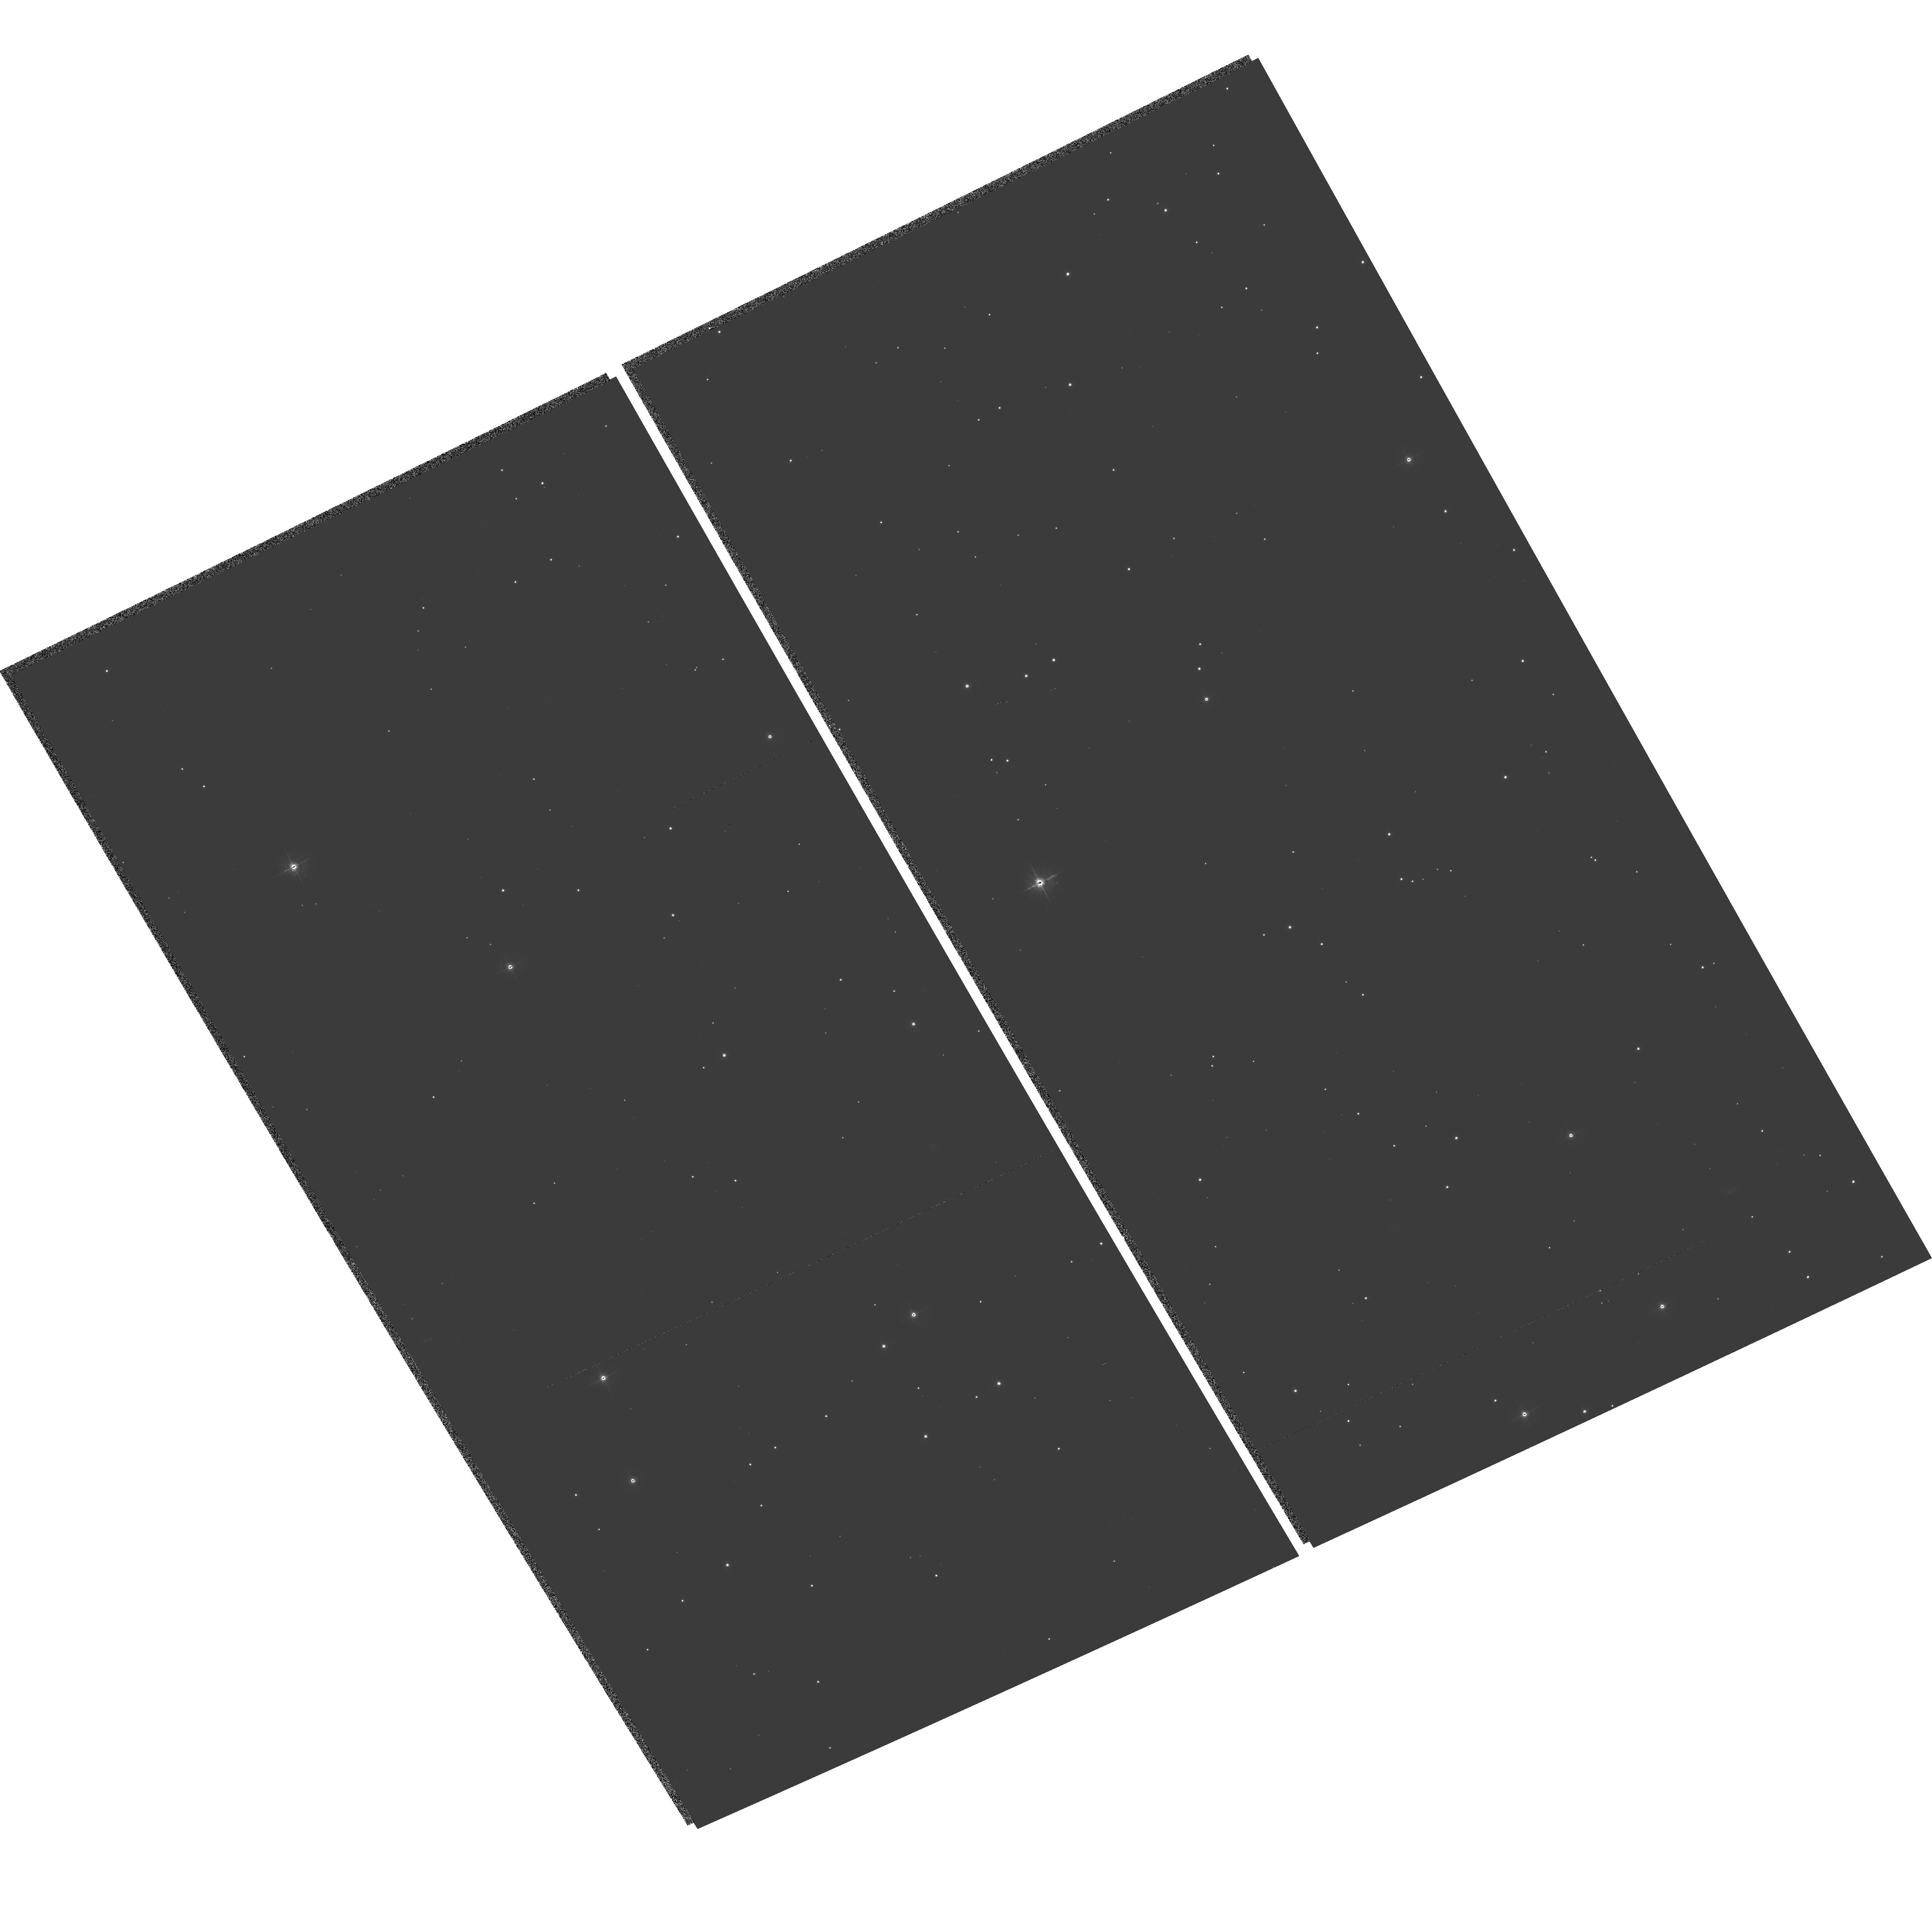
Target: SN-1006
Instrument: ACS/WFC
Filter: F555W
Exposure: 34 min
Observation ID: hst_9729_05_acs_wfc_f555w_j8s905

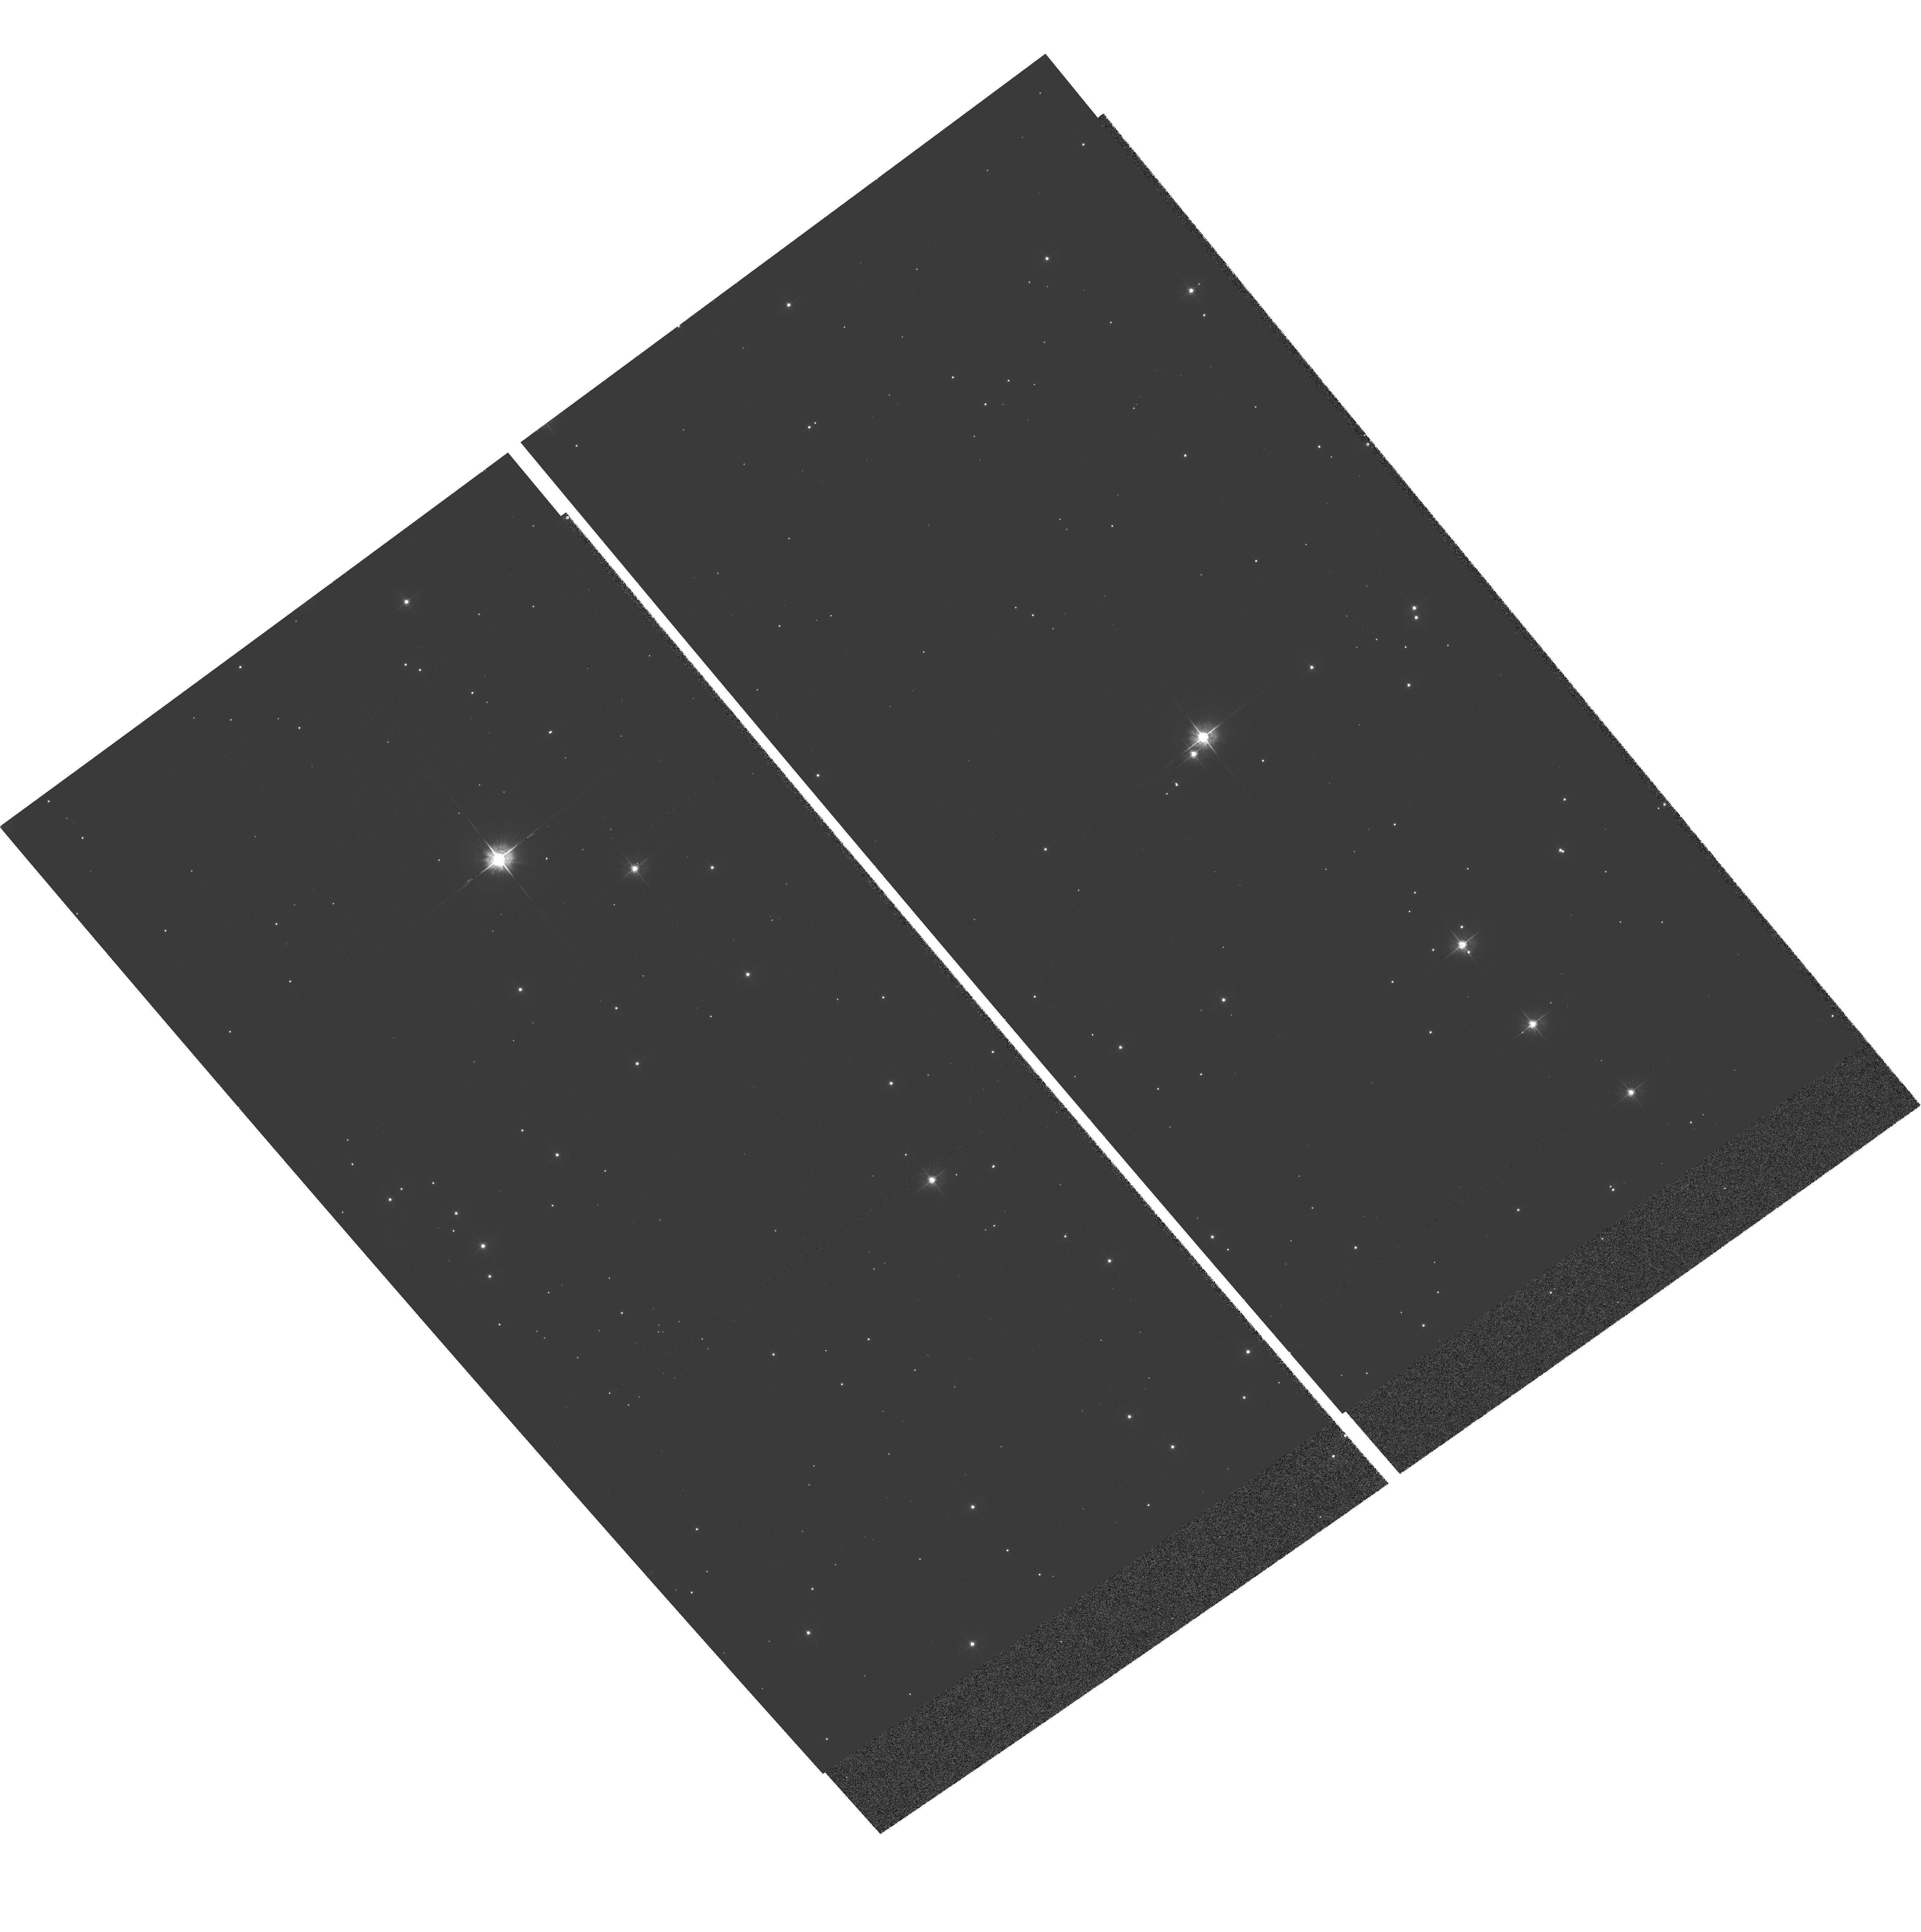
Target: SN-1572A-WFPC2
Instrument: ACS/WFC
Filter: F555W
Exposure: 25 min
Observation ID: hst_9729_03_acs_wfc_f555w_j8s903

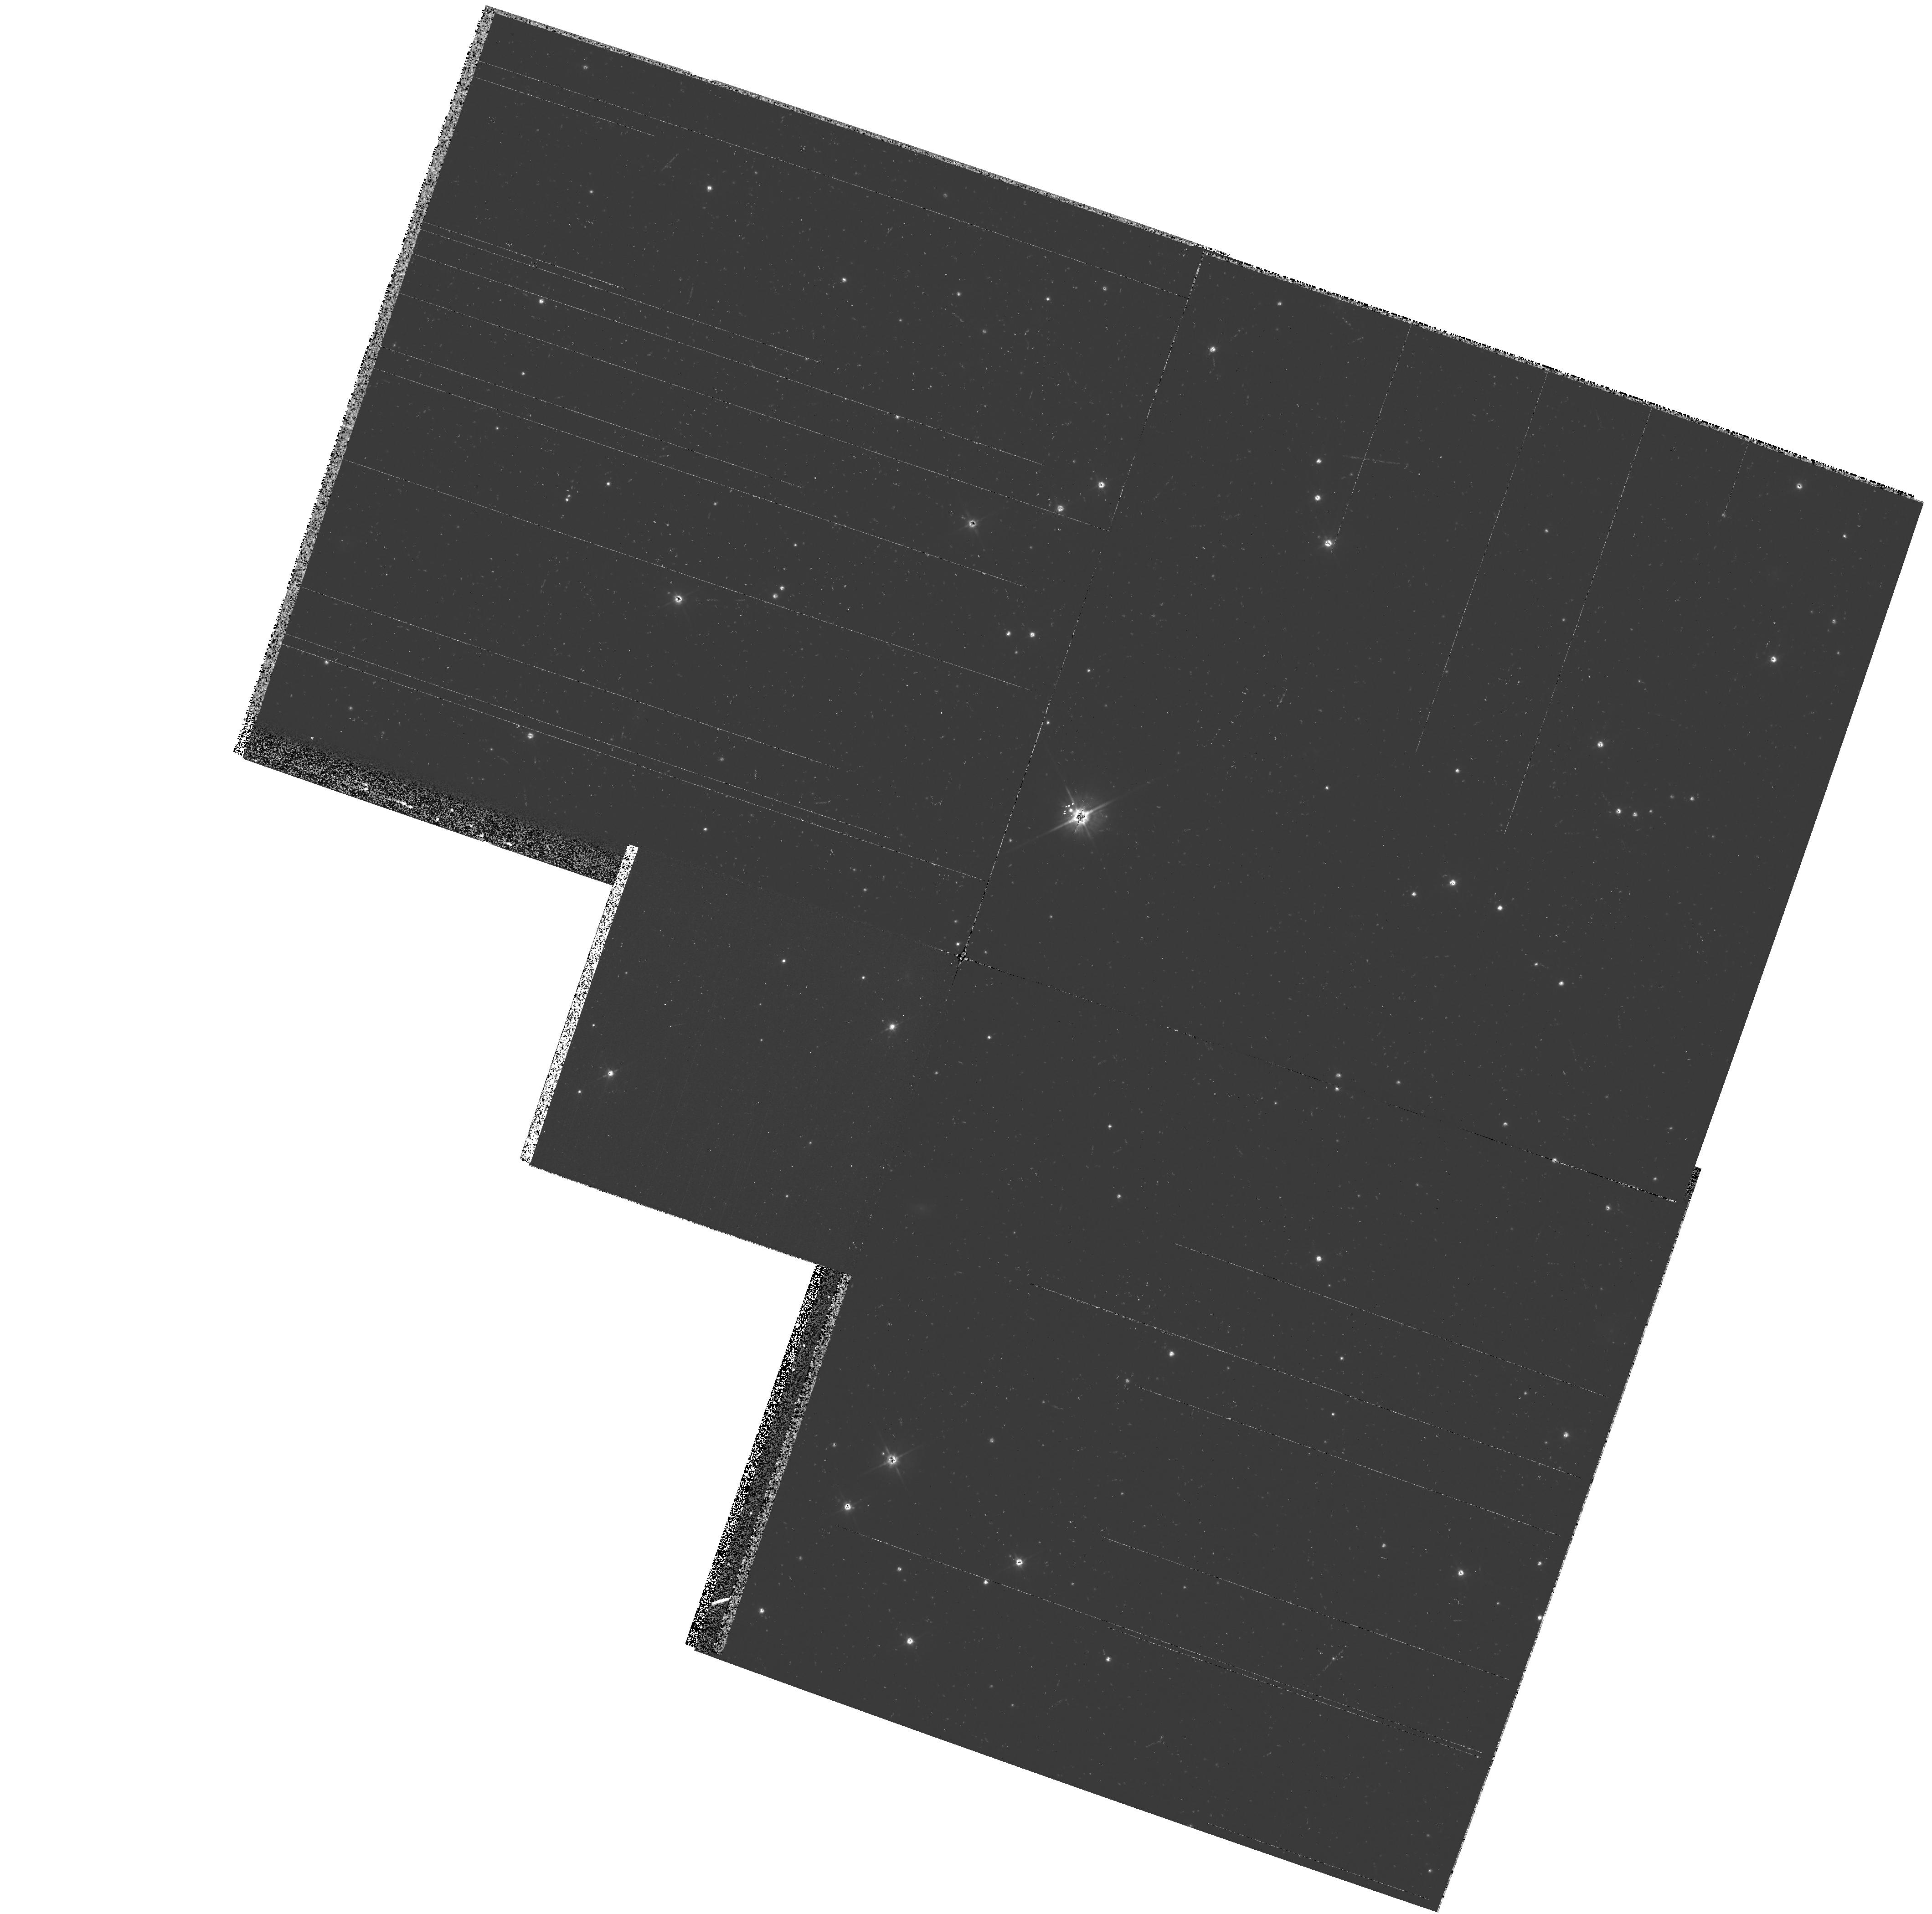
Target: SN-1006
Instrument: WFPC2/PC
Filter: F555W
Exposure: 13 min
Observation ID: hst_9729_04_wfpc2_pc_f555w_u8s904

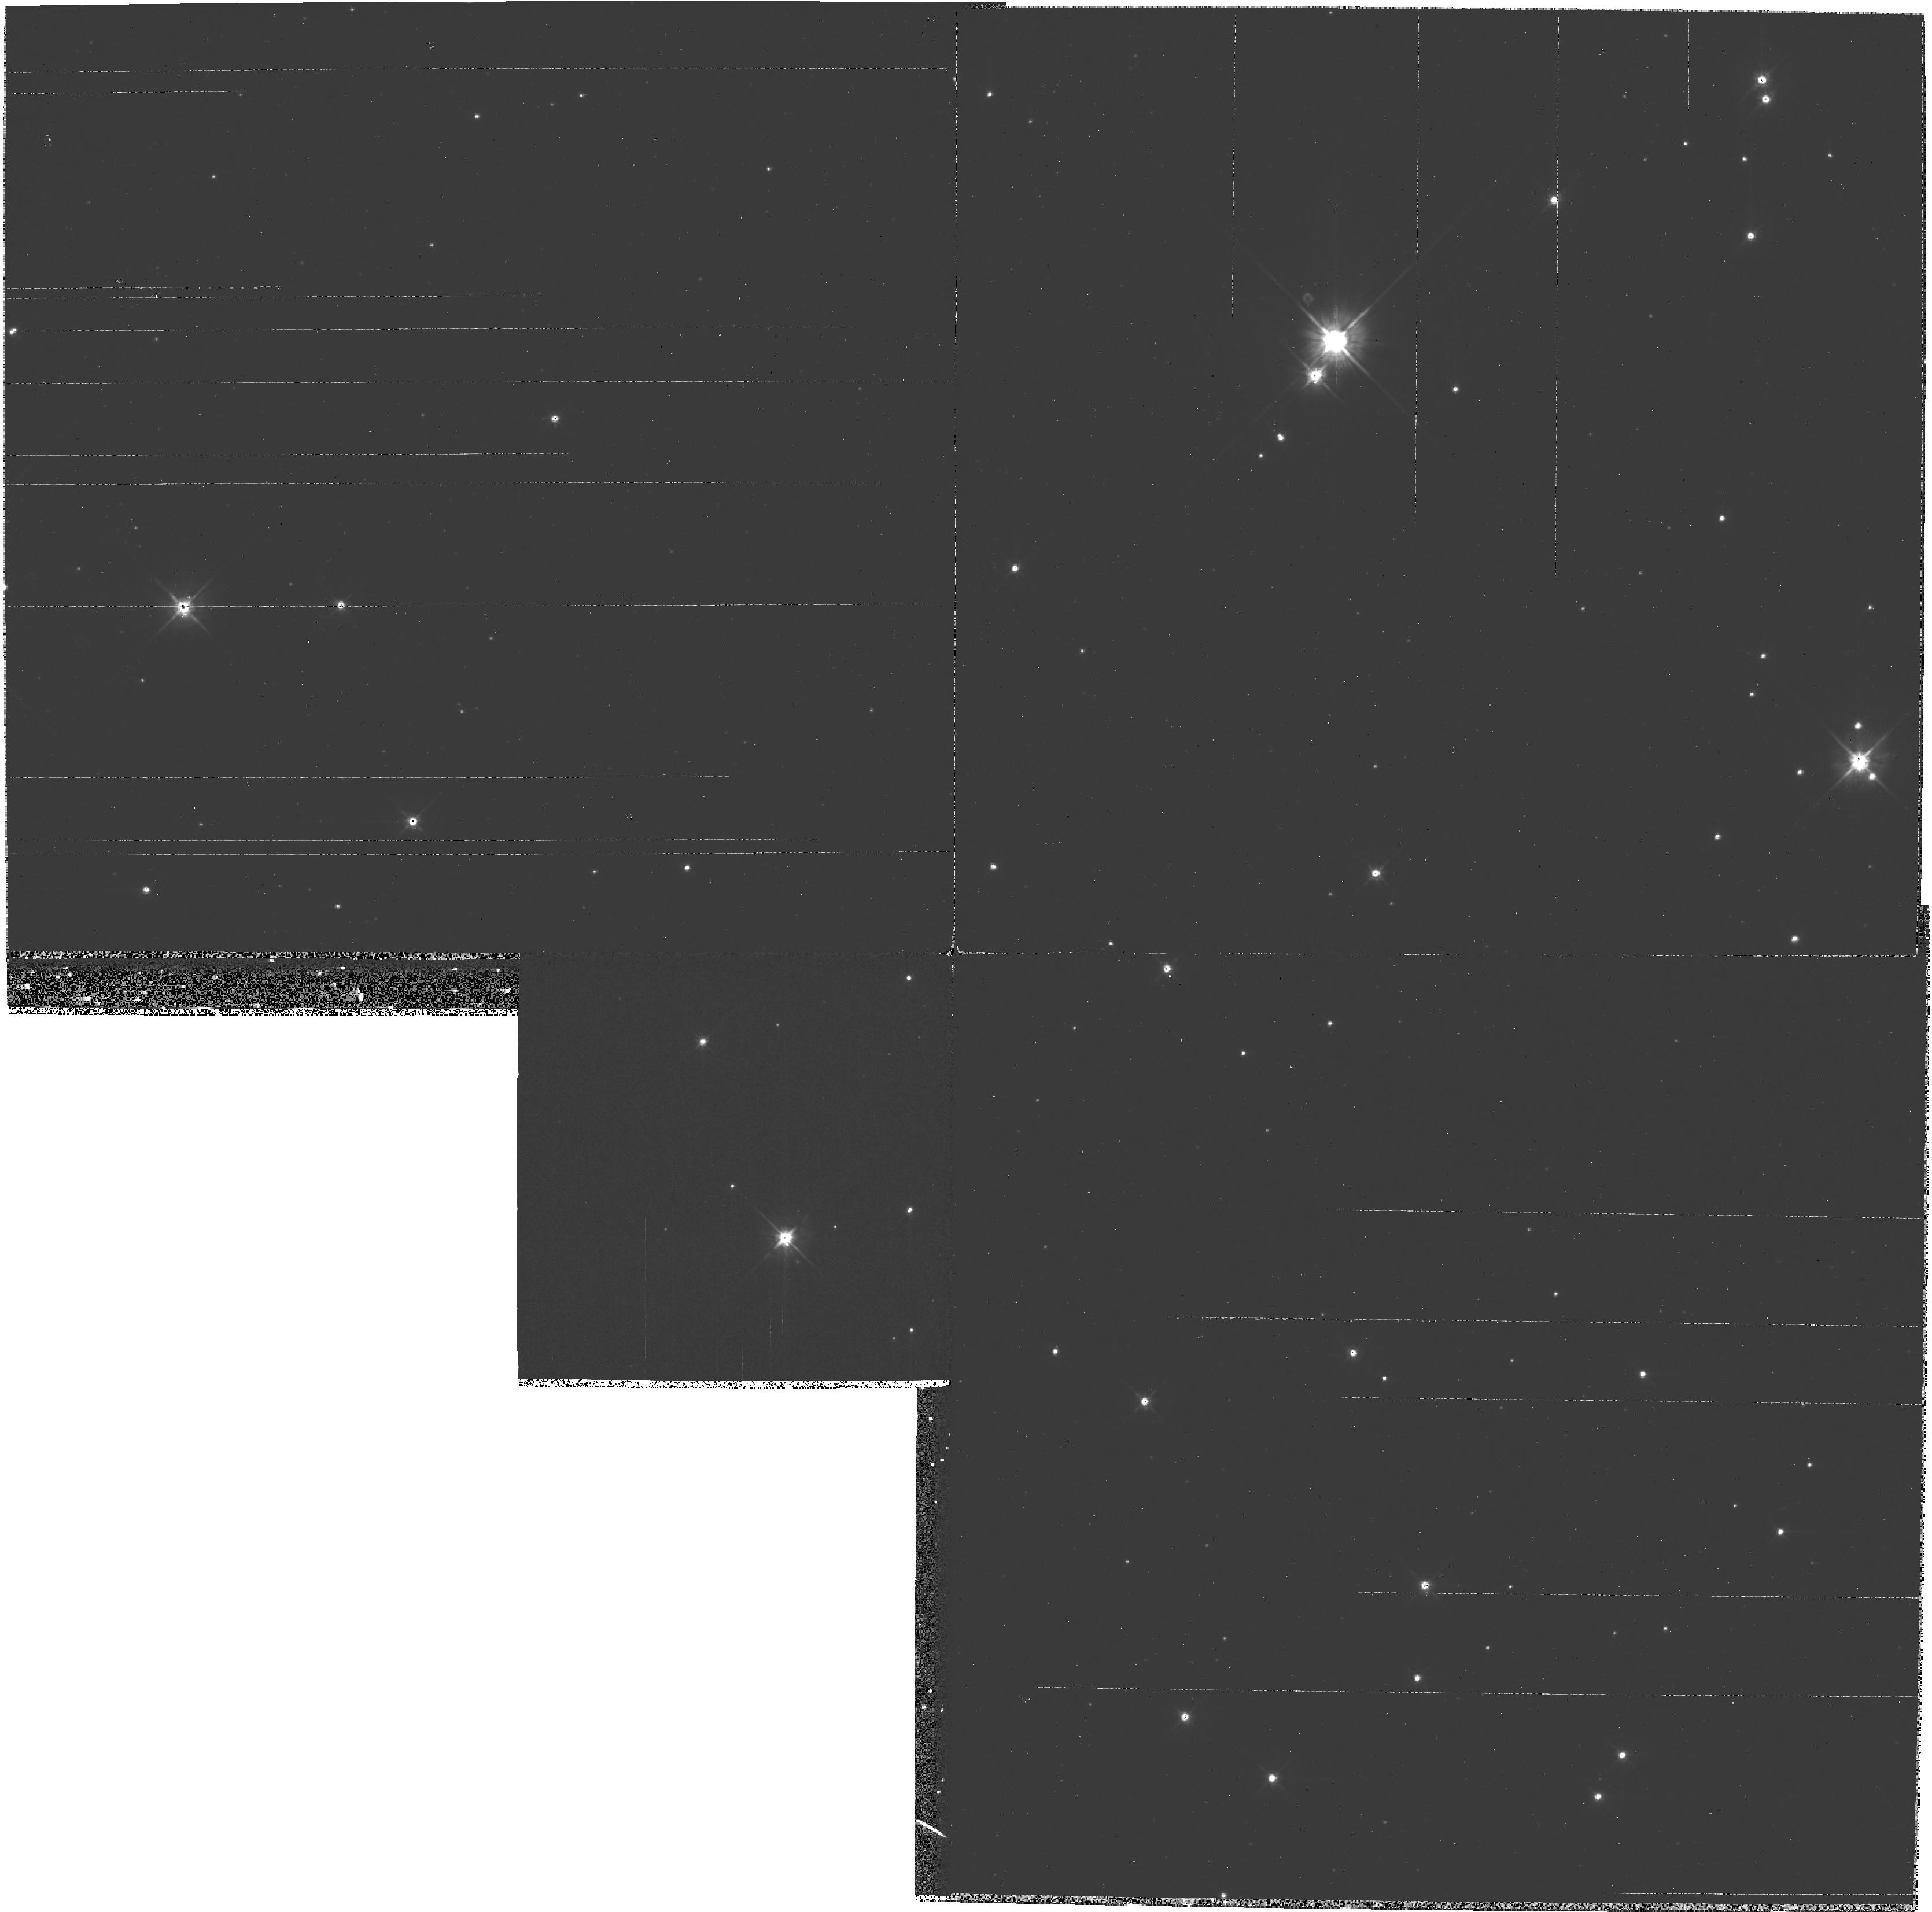
Target: SN-1572A-WFPC2
Instrument: WFPC2/PC
Filter: F555W
Exposure: 35 min
Observation ID: hst_9729_01_wfpc2_pc_f555w_u8s901

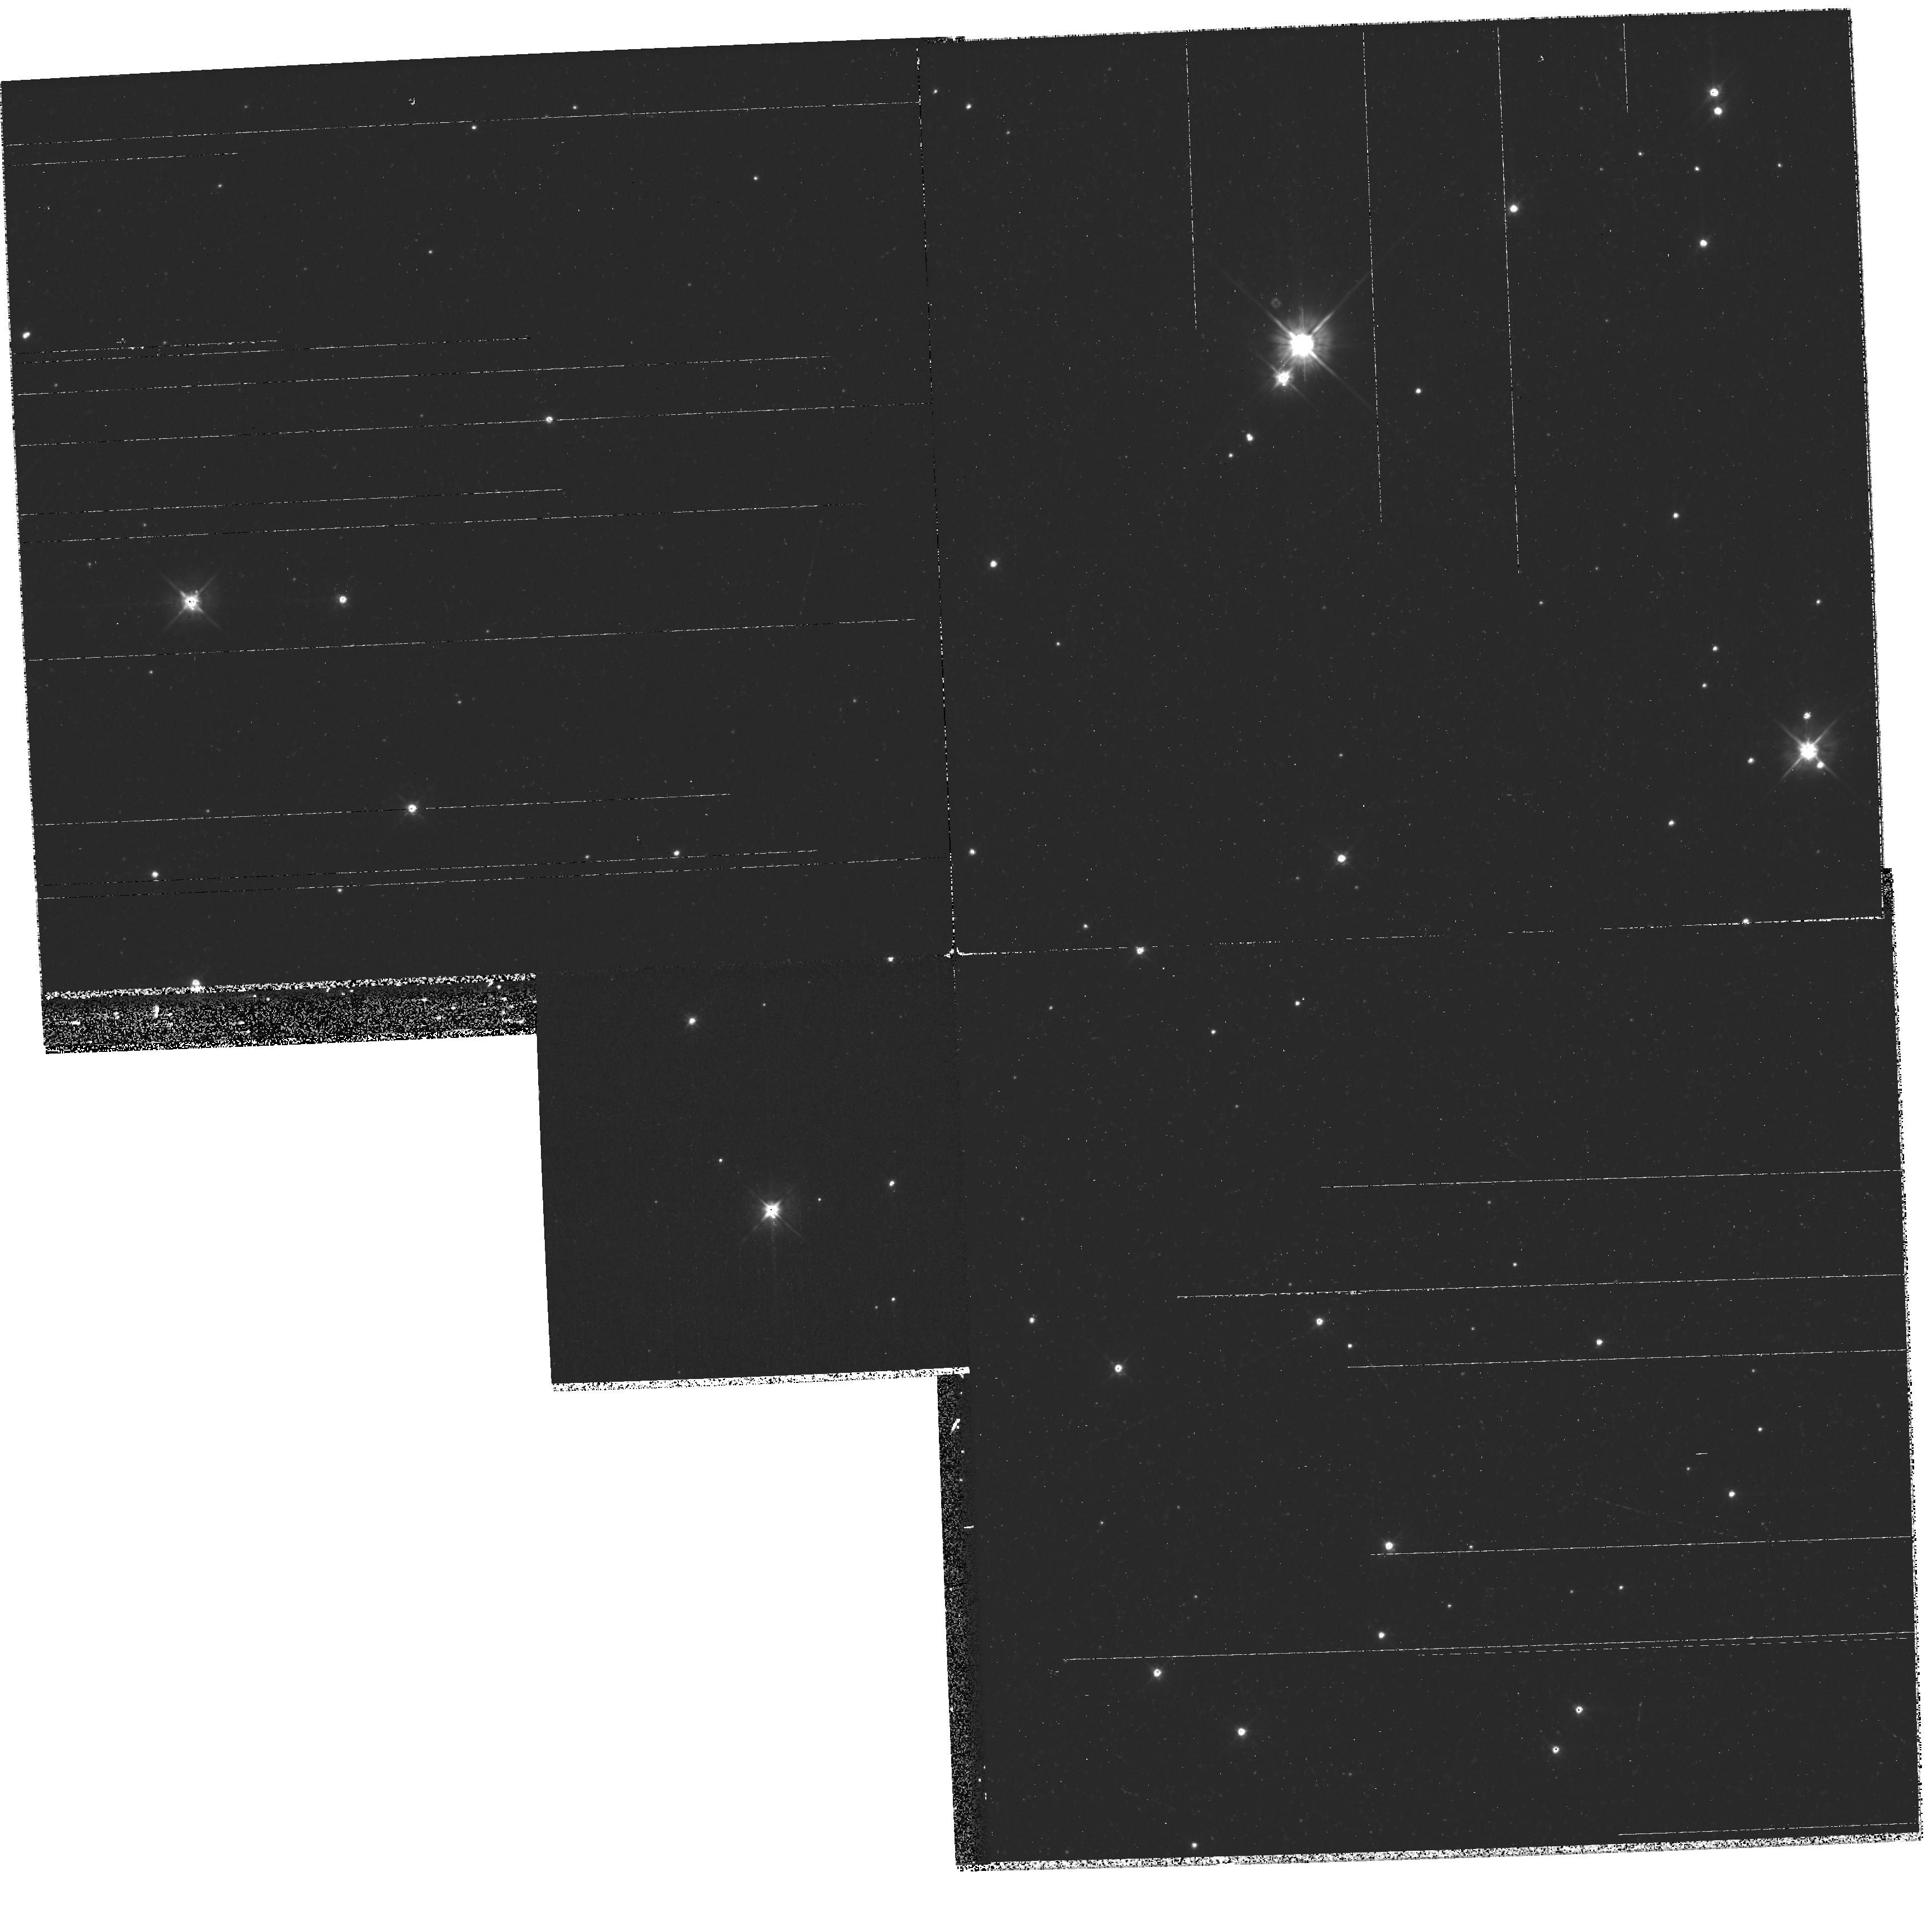
Target: SN-1572A-WFPC2
Instrument: WFPC2/PC
Filter: F555W
Exposure: 35 min
Observation ID: hst_9729_02_wfpc2_pc_f555w_u8s902

Probing the nature of Type Ia SNe through HST astrometry (PI: Ruiz-Lapuente, Pilar)

Type Ia supernovae are of key importance in cosmology. Empirical relations allow their use as cosmological standard candles. The generally accepted picture is that the exploding star is a C+O white dwarf which accretes matter from a companion in a binary system. However, the nature of the companion is still unknown. It could either be another WD, or be a giant, subgiant, or main-sequence star. Calculations have shown that it is possible to distinguish among those possibilities by the effect that the supernova explosion has on the companion star. We propose to identify the companion star of the two historical well-known SNeIa through ACS imaging of the targets complemented by WFPC2 observations. A radial-velocity study of the stars in those two Galactic SNeIa has been done from ground-based facilities. To obtain the full motion vector of those stars, we plan to use ACS for high-resolution astrometry in two different epochs. That should allow to detect motion imparted during the explosion in the d ir ection perpendicular to the line of sight, down to a level of a few milliarcsecs/yr.